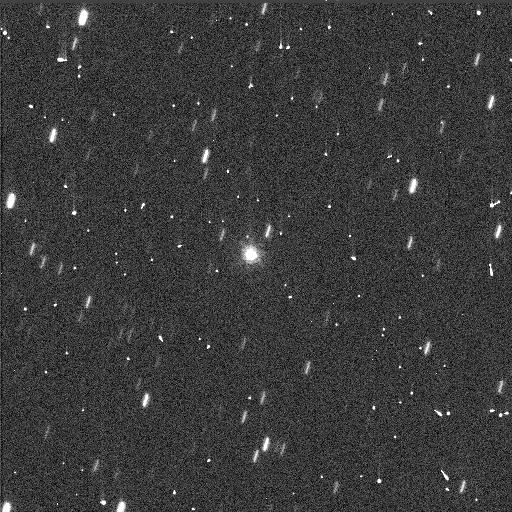
Target: TROJAN16974. Instrument: WFC3/UVIS. Filter: F814W. Exposure: 1 min. Observation ID: idj303haq

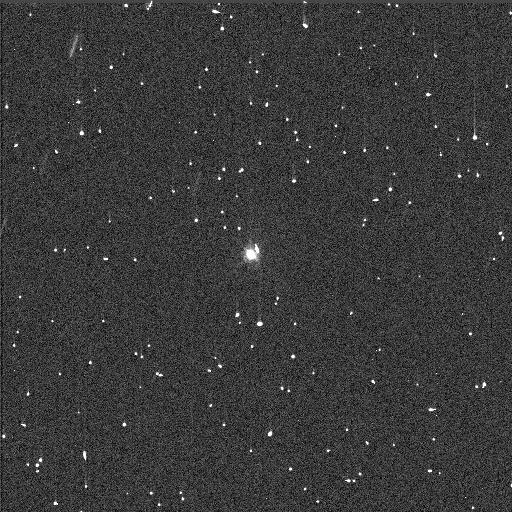
Target: TROJAN16974. Instrument: WFC3/UVIS. Filter: F438W. Exposure: 3 min. Observation ID: idj303h9q

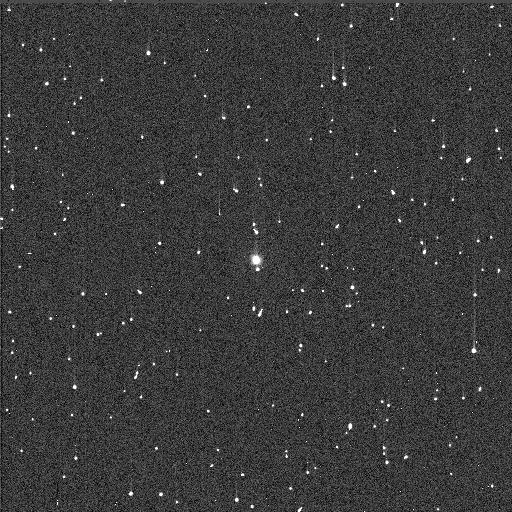
Target: TROJAN16974. Instrument: WFC3/UVIS. Filter: F336W. Exposure: 5 min. Observation ID: idj304d6q

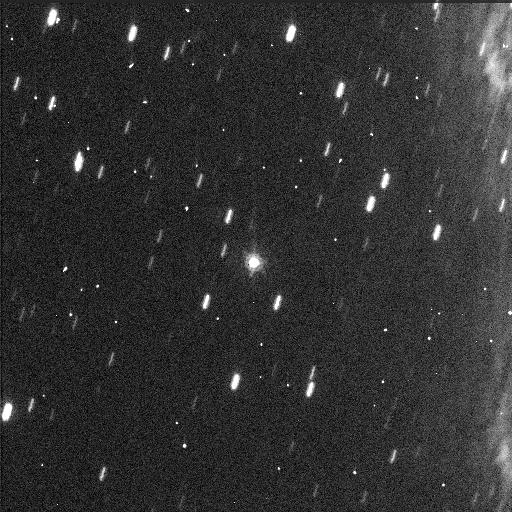
Target: TROJAN16974. Instrument: WFC3/UVIS. Filter: F814W. Exposure: 1 min. Observation ID: idj304d2q

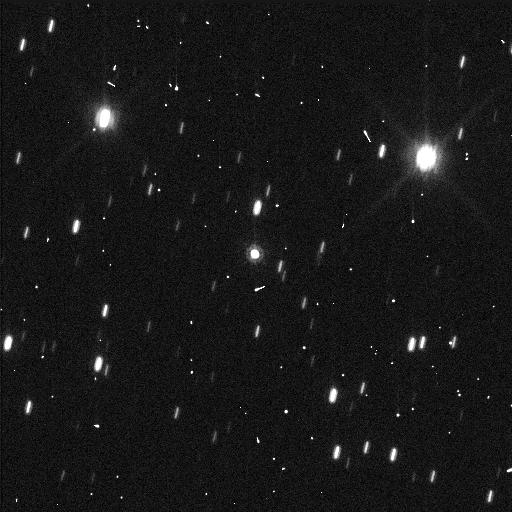
Target: TROJAN16974. Instrument: WFC3/UVIS. Filter: F814W. Exposure: 1 min. Observation ID: idj305kvq

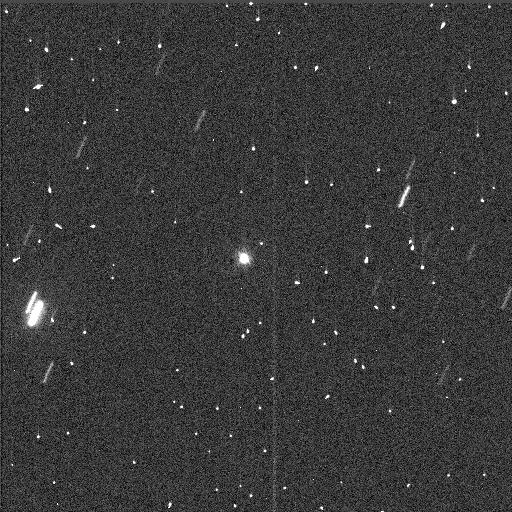
Target: TROJAN16974. Instrument: WFC3/UVIS. Filter: F438W. Exposure: 3 min. Observation ID: idj302dnq

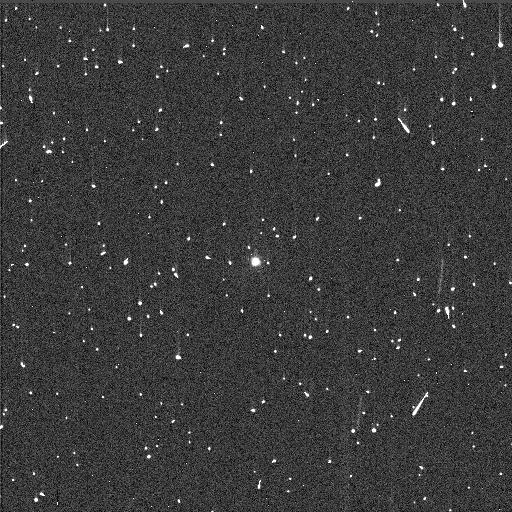
Target: TROJAN16974. Instrument: WFC3/UVIS. Filter: F336W. Exposure: 5 min. Observation ID: idj301xcq

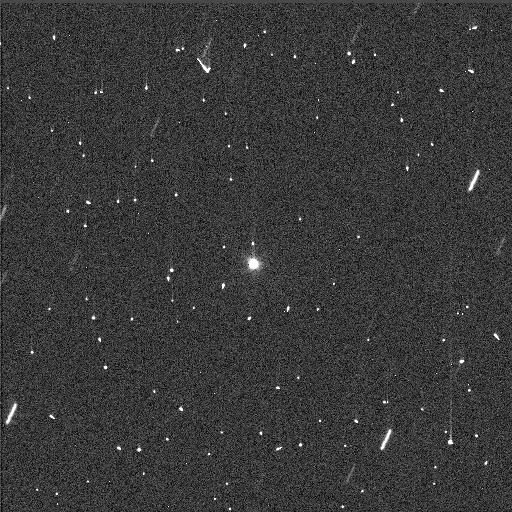
Target: TROJAN16974. Instrument: WFC3/UVIS. Filter: F438W. Exposure: 3 min. Observation ID: idj301x7q

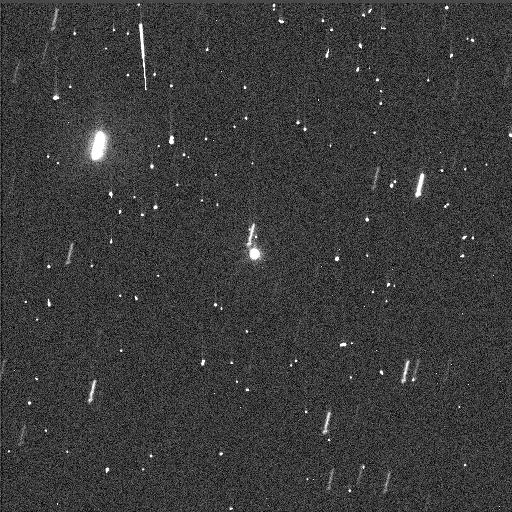
Target: TROJAN16974. Instrument: WFC3/UVIS. Filter: F438W. Exposure: 3 min. Observation ID: idj305kuq

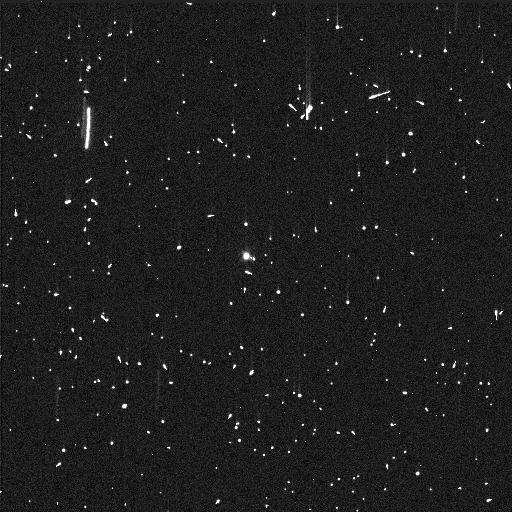
Target: TROJAN16974. Instrument: WFC3/UVIS. Filter: F336W. Exposure: 5 min. Observation ID: idj302dsq

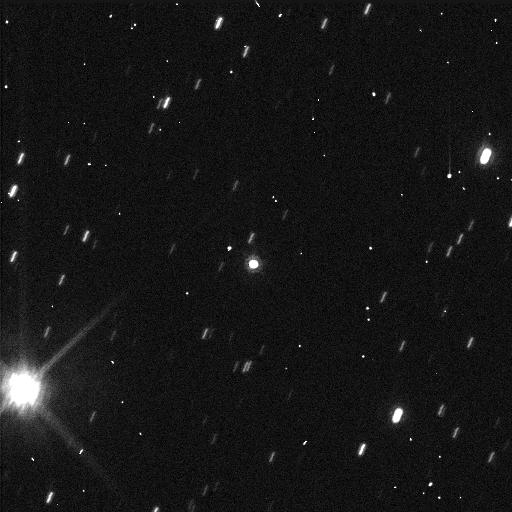
Target: TROJAN16974. Instrument: WFC3/UVIS. Filter: F814W. Exposure: 1 min. Observation ID: idj301x8q

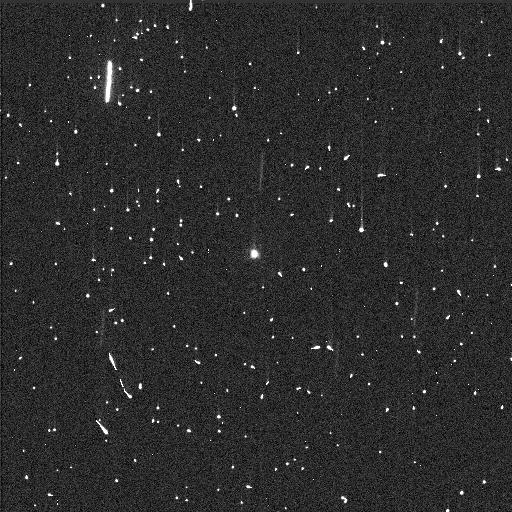
Target: TROJAN16974. Instrument: WFC3/UVIS. Filter: F336W. Exposure: 5 min. Observation ID: idj305kwq

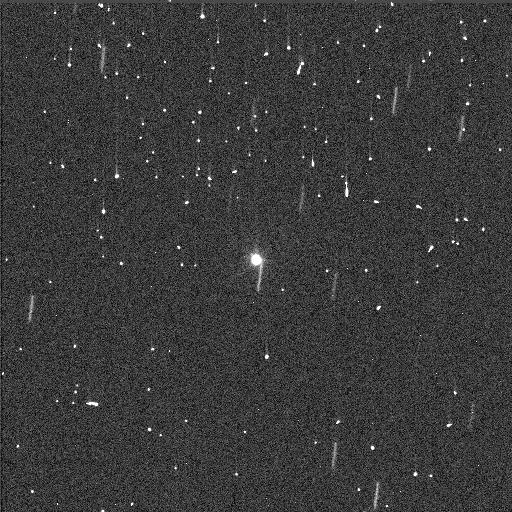
Target: TROJAN16974. Instrument: WFC3/UVIS. Filter: F438W. Exposure: 3 min. Observation ID: idj304d4q

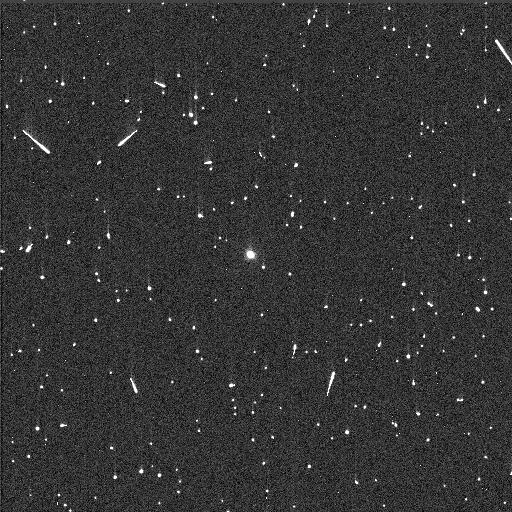
Target: TROJAN16974. Instrument: WFC3/UVIS. Filter: F336W. Exposure: 5 min. Observation ID: idj303hbq

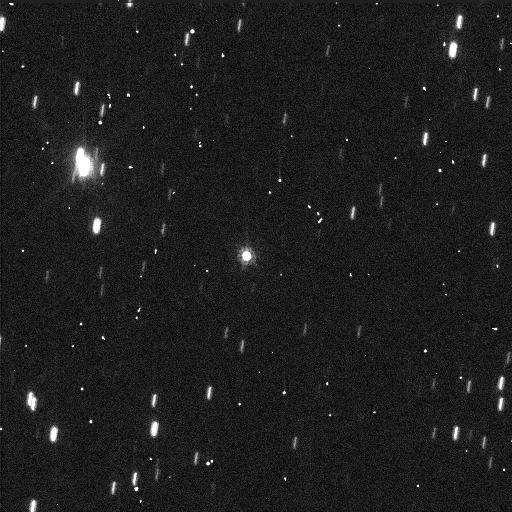
Target: TROJAN16974. Instrument: WFC3/UVIS. Filter: F814W. Exposure: 1 min. Observation ID: idj302drq

Orbit of a Resolved Trojan Binary (PI: Noll, Keith S.)

We have identified the Jupiter Trojan (16974) 1998 WR21 as a binary, making it only the third known resolvable binary in this population. We will use HST to determine its orbit from which we will determine the system mass. Using the mass and WISE-derived albedo, we will derive the density. Density can be used to constrain planetary migration models; low density is characteristic of bodies found in the Kuiper Belt, a remnant of the solar system's protoplanetary disk. Only one undisputed density has been measured in the Trojans, that of the binary (617) Patroclus, which has a low density of 800 kg/m3. The density of WR21 will test whether Patroclus is an anomaly or whether low densities might be the norm, as they are in the Kuiper Belt.